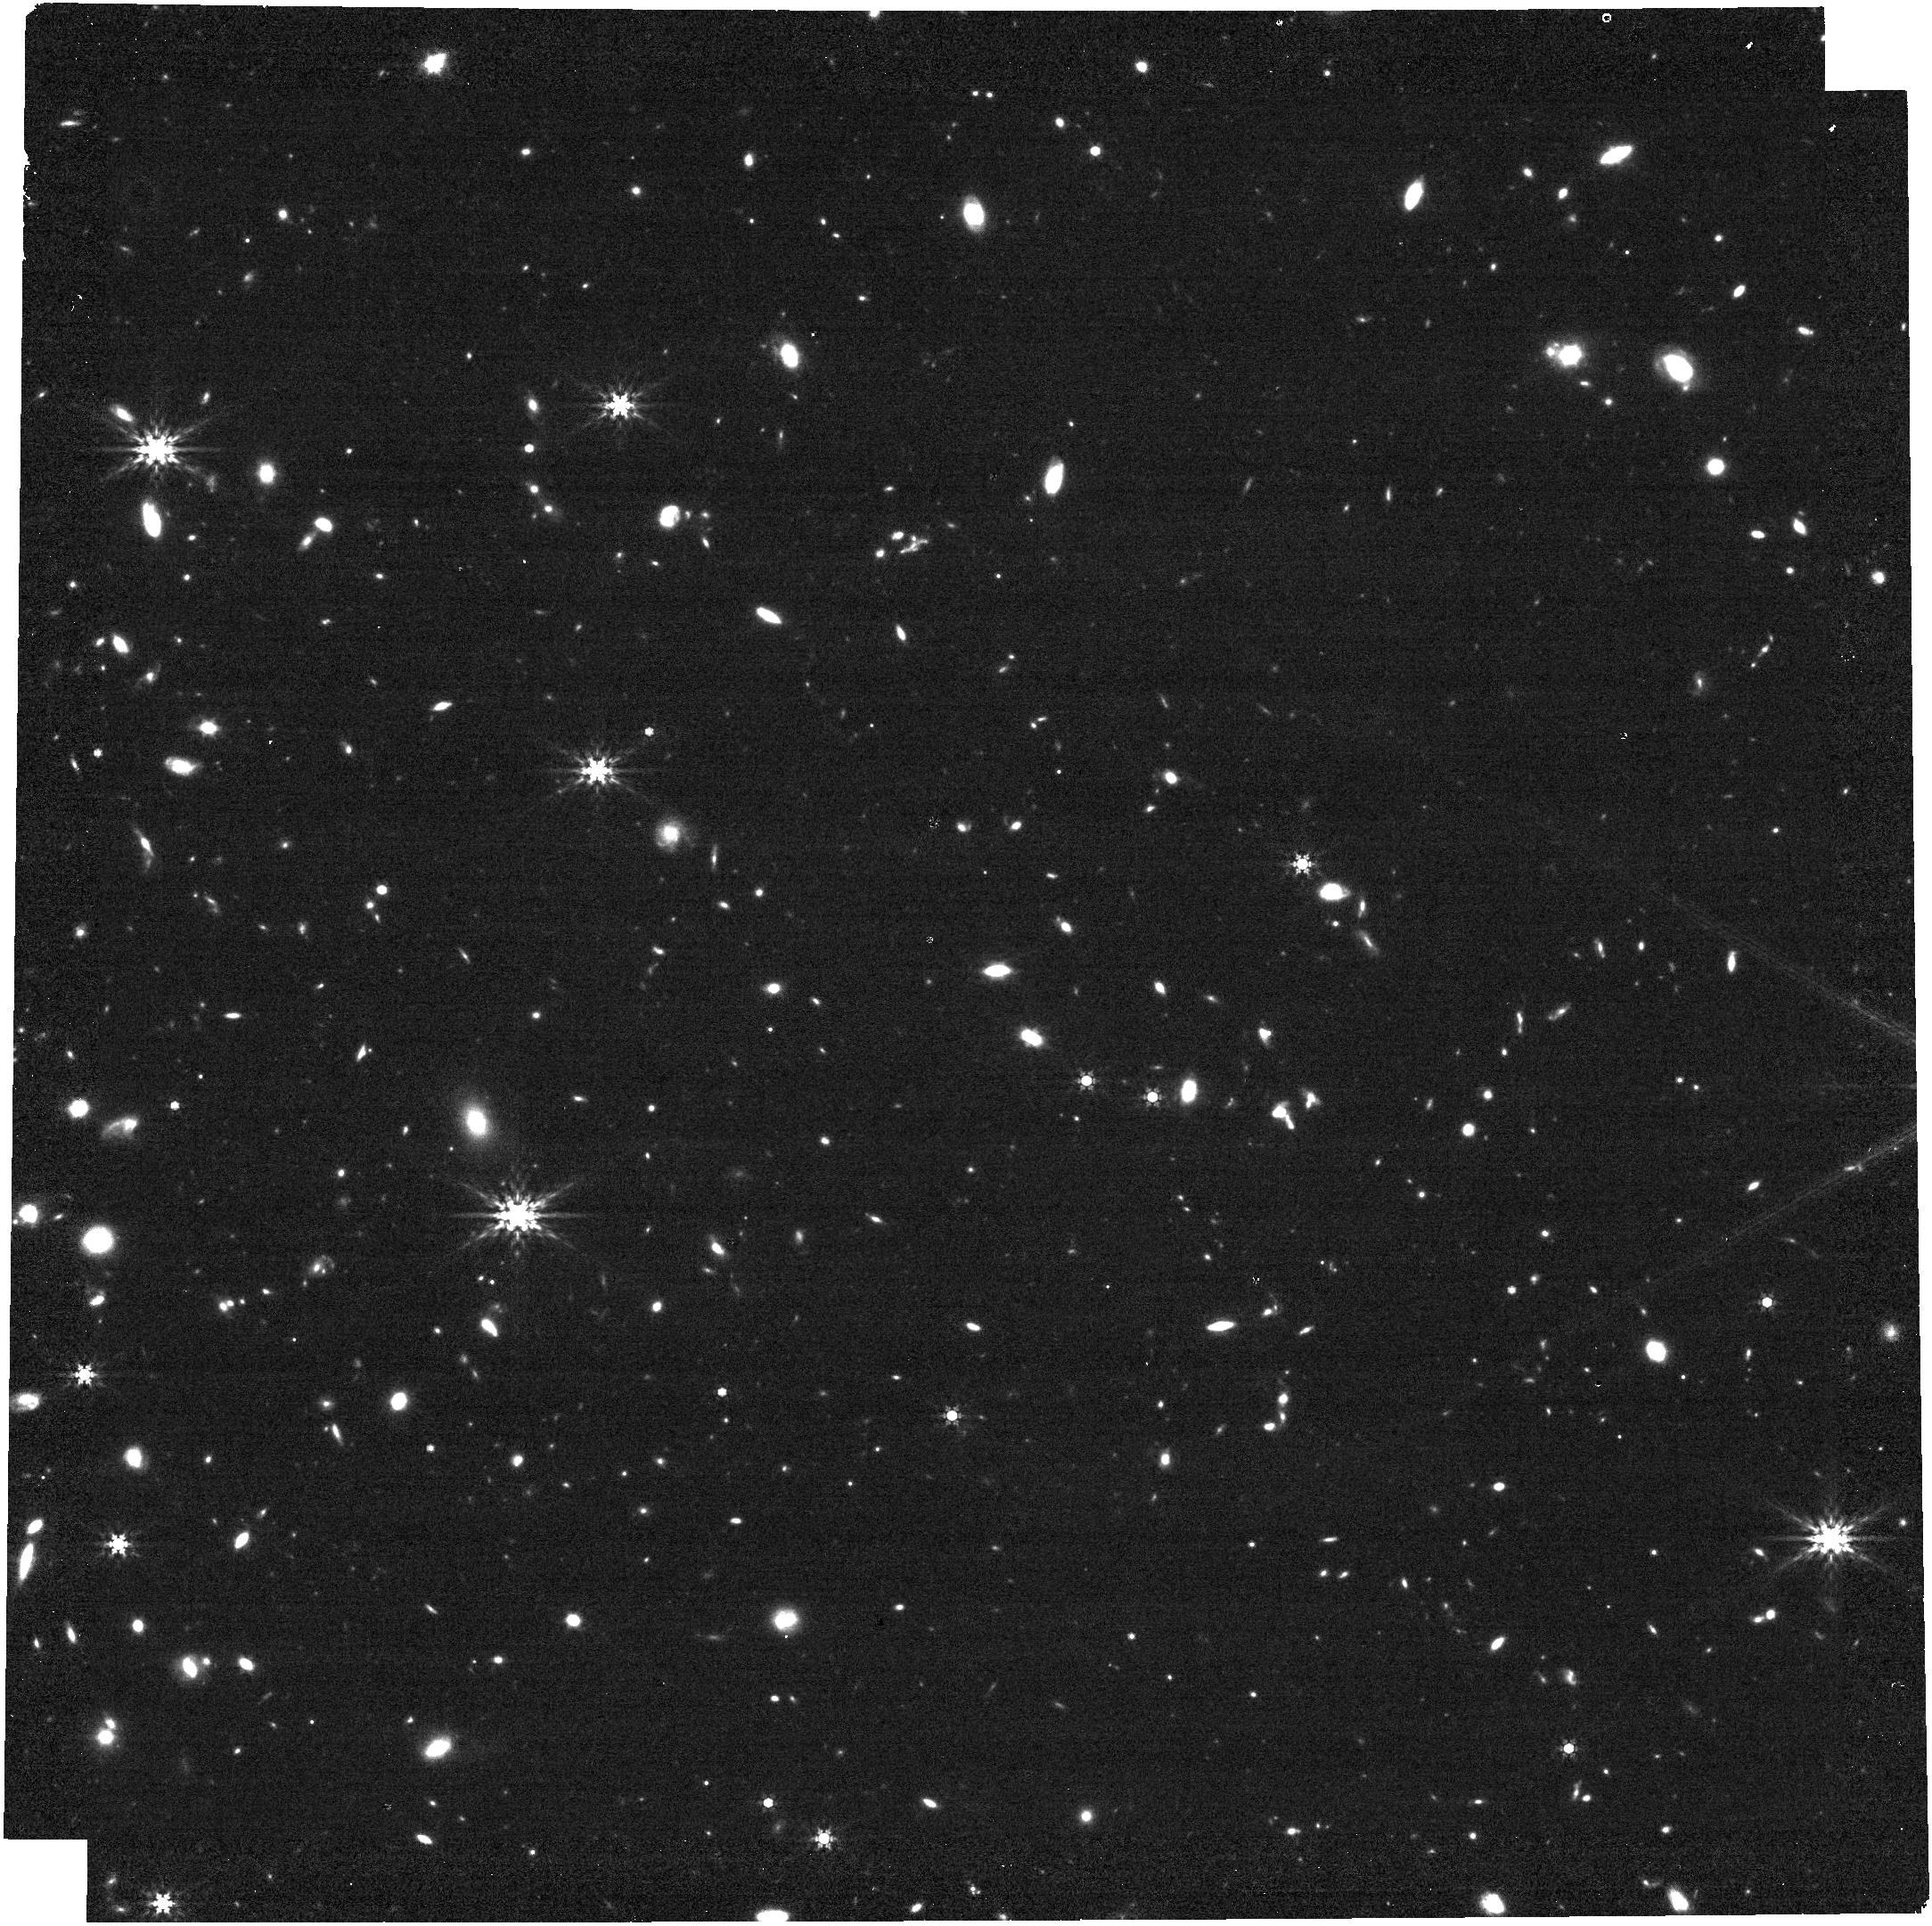
Target: WISE0855-0714. Instrument: NIRCAM. Filter: F444W. Exposure: 10 min. Observation ID: jw01230-o002_t001_nircam_clear-f444w

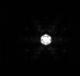
Target: UGPSJ072227.51-054031.2. Instrument: NIRISS. Filter: F480M. Exposure: 19 min. Observation ID: jw01230-o009_t002_niriss_clearp-f480m-sub80

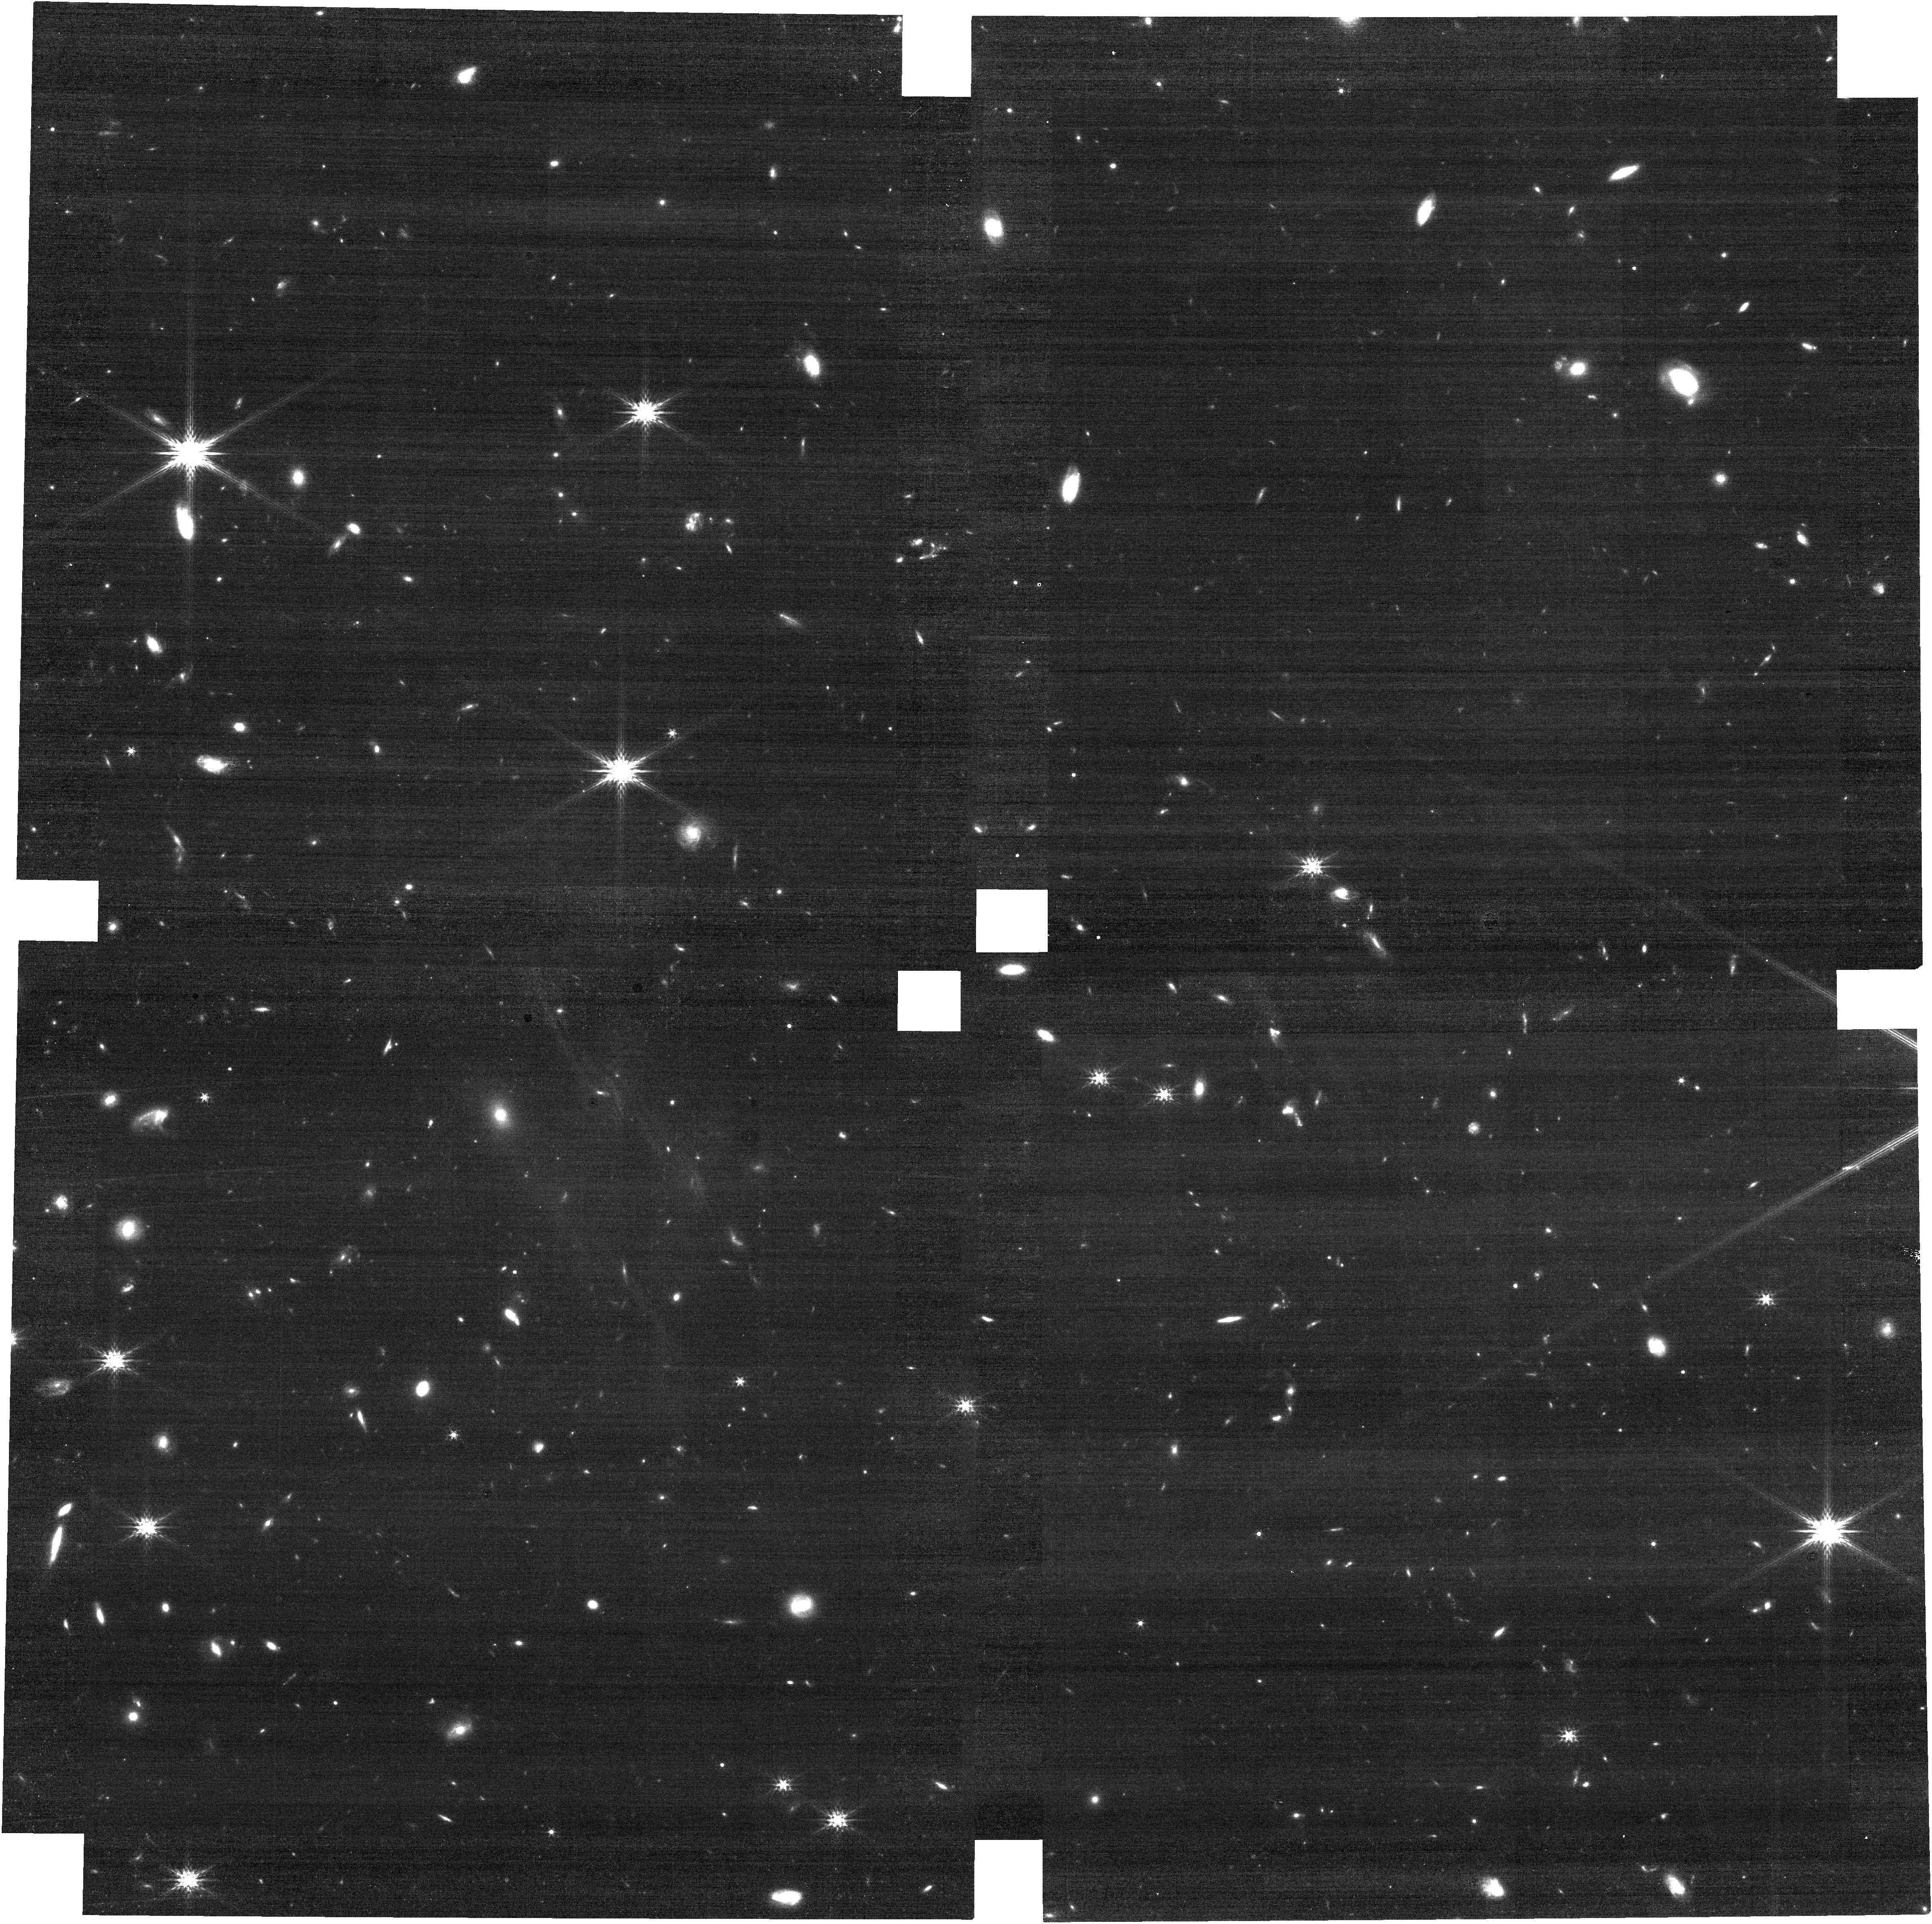
Target: WISE0855-0714. Instrument: NIRCAM. Filter: F200W. Exposure: 10 min. Observation ID: jw01230-o002_t001_nircam_clear-f200w

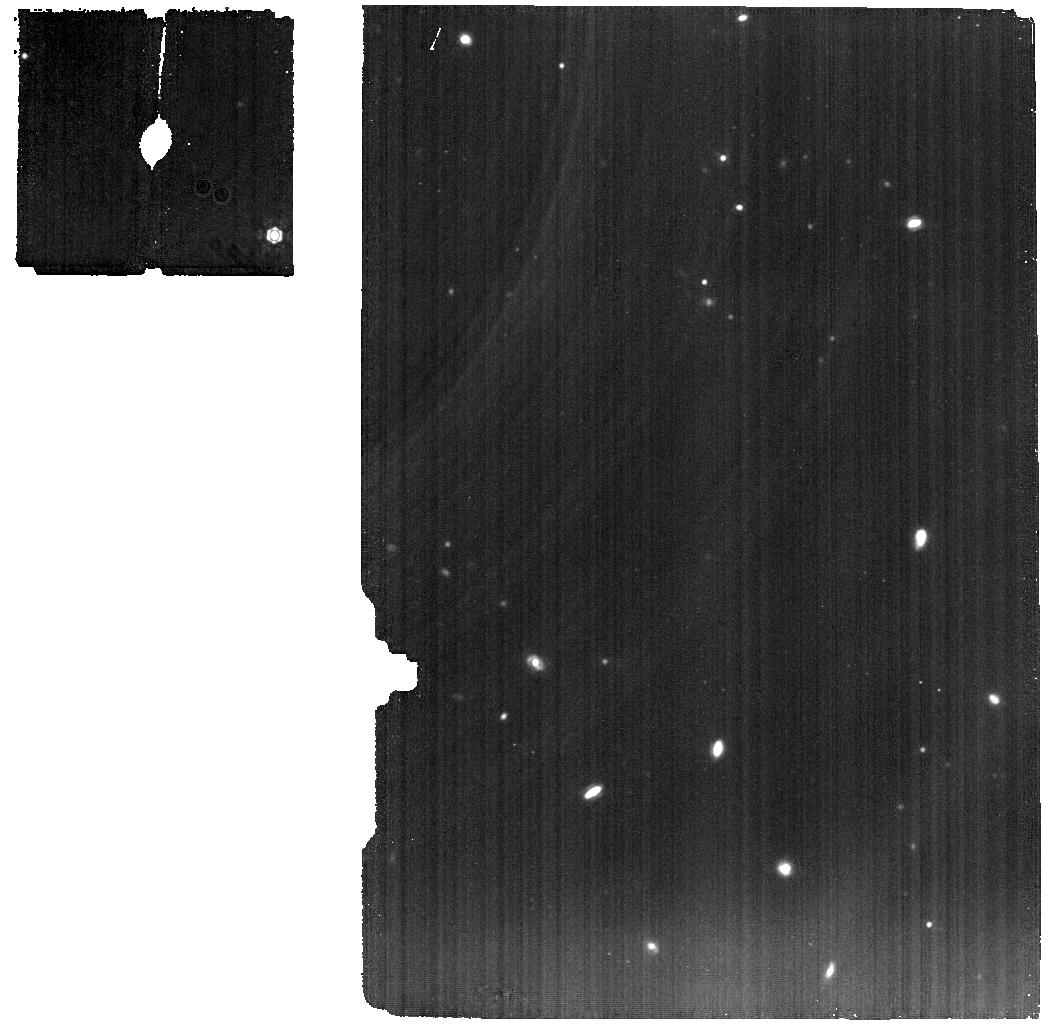
Target: WISE0855-0714. Instrument: MIRI. Filter: F1280W. Exposure: 50 min. Observation ID: jw01230-o005_t001_miri_f1280w

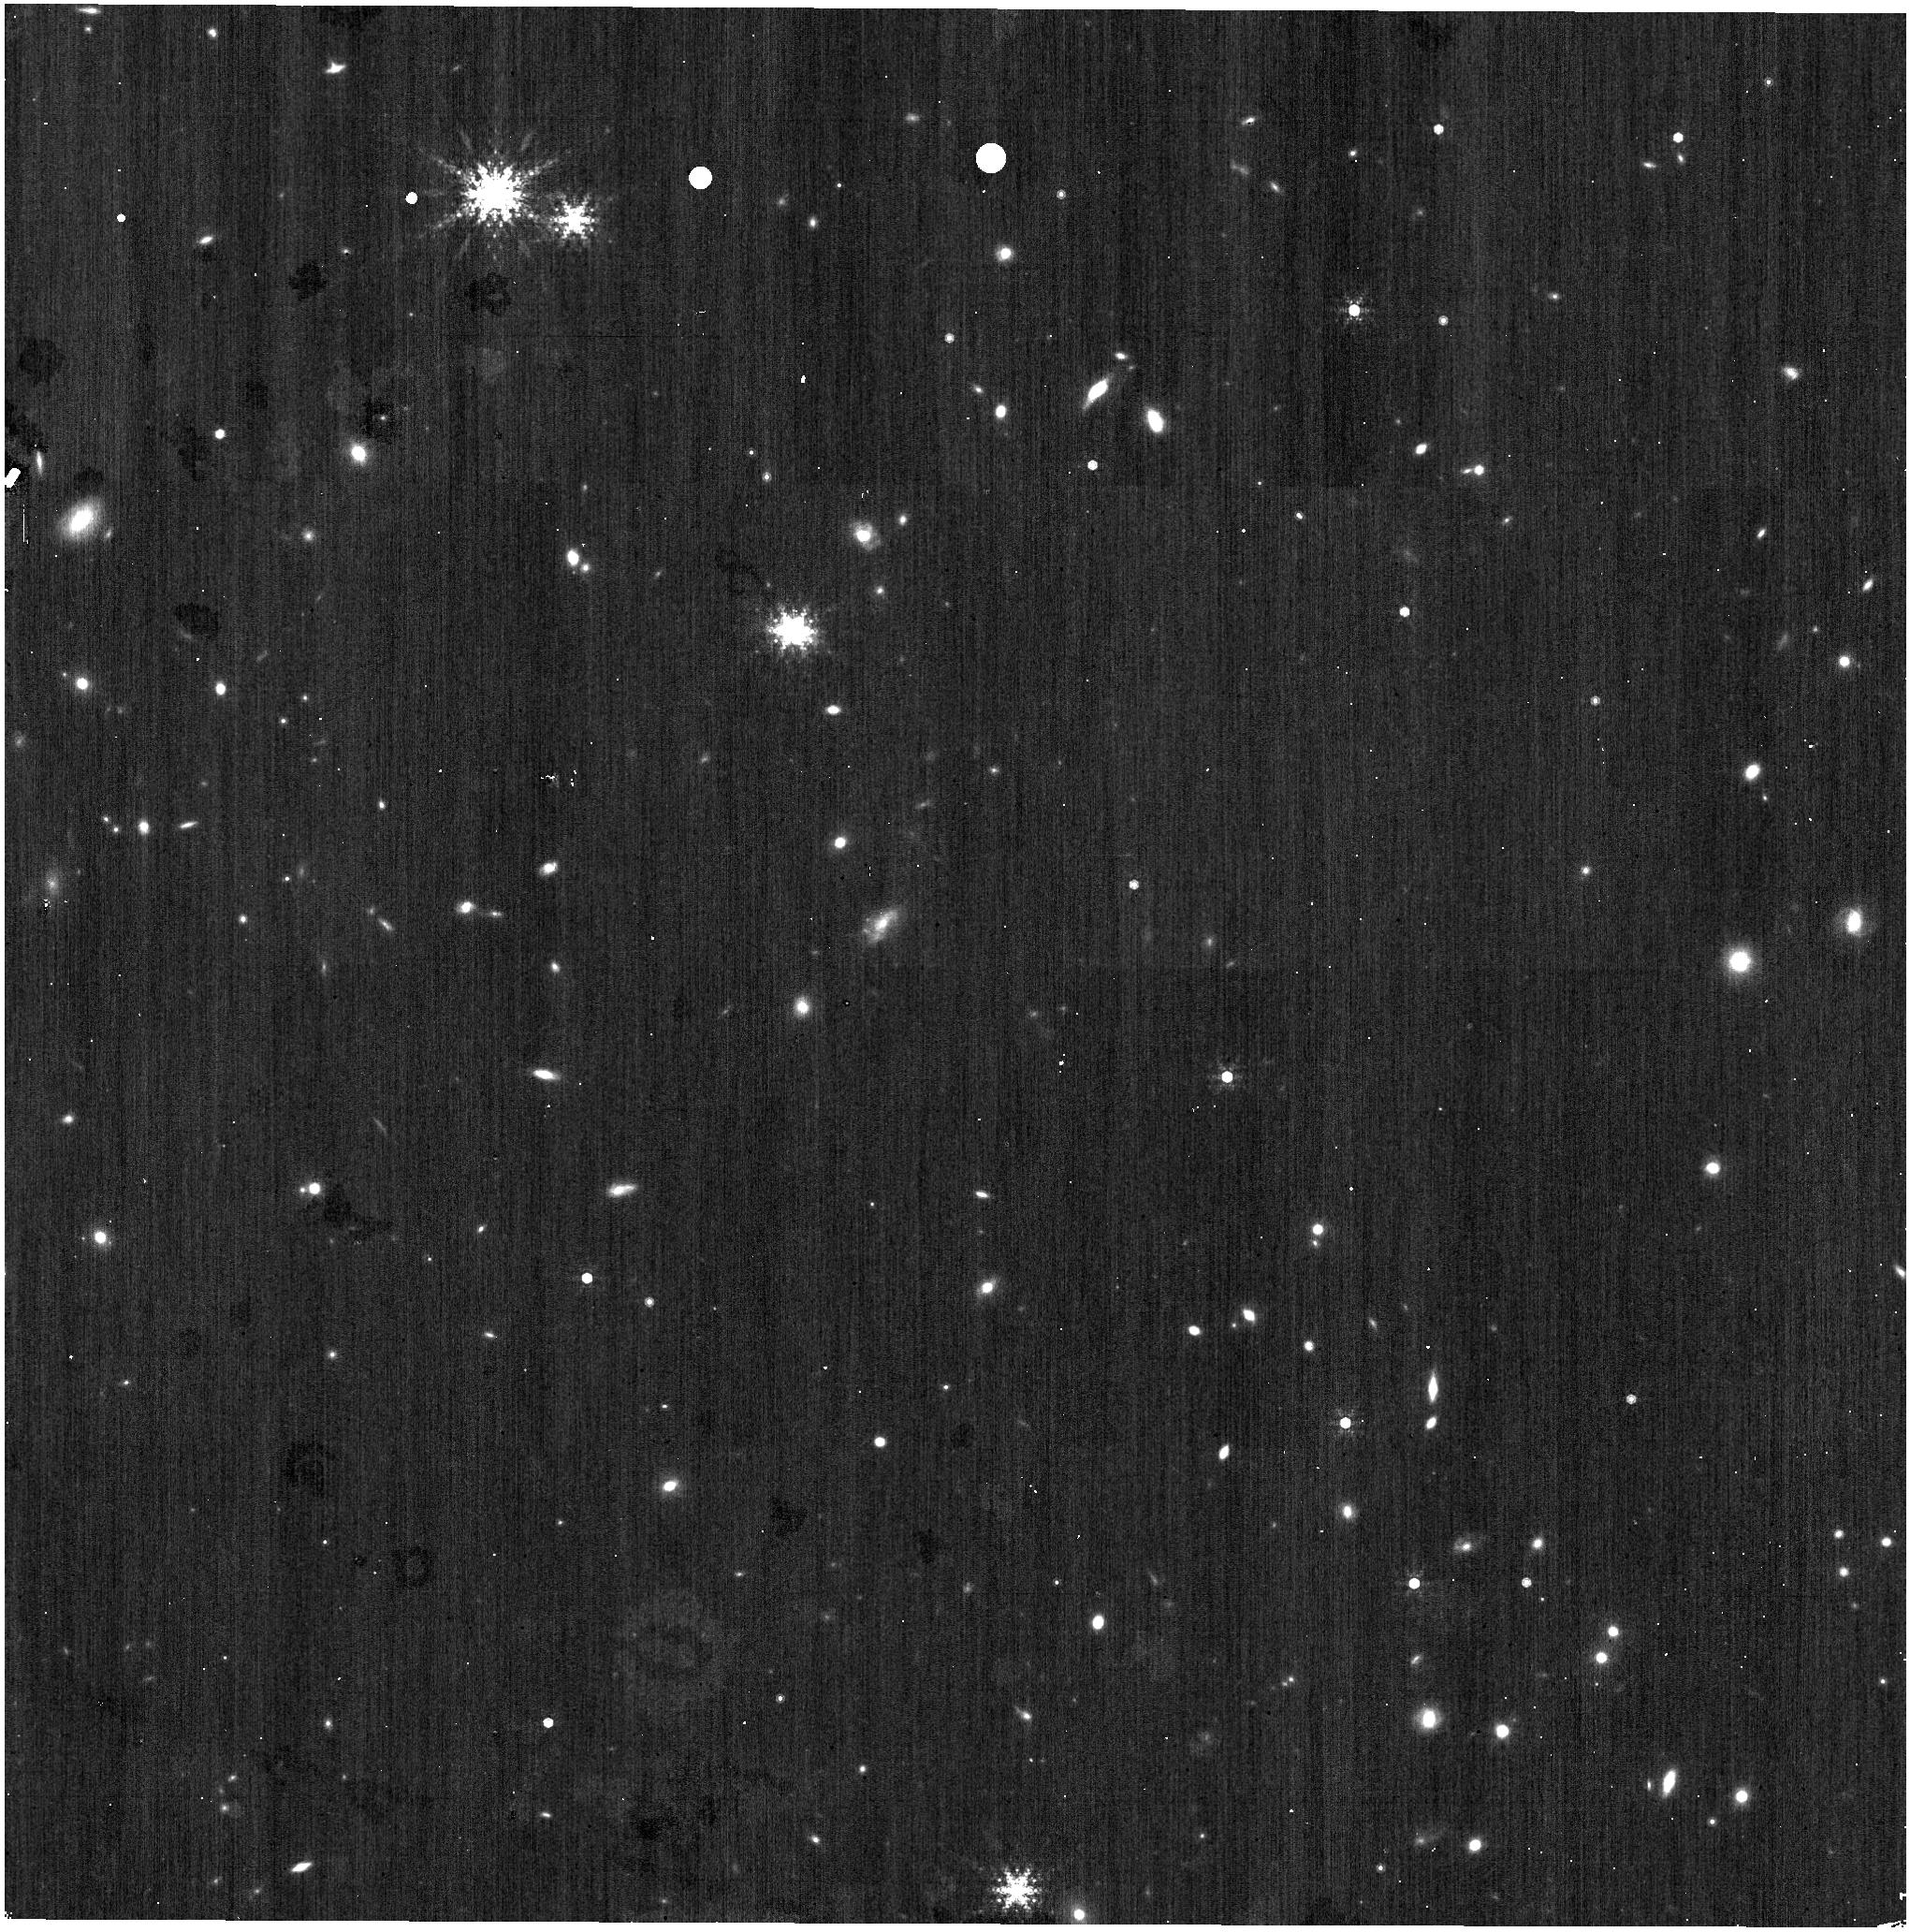
Target: WISE0855-0714. Instrument: NIRISS. Filter: F480M. Exposure: 37 min. Observation ID: jw01230-o008_t001_niriss_clearp-f480m

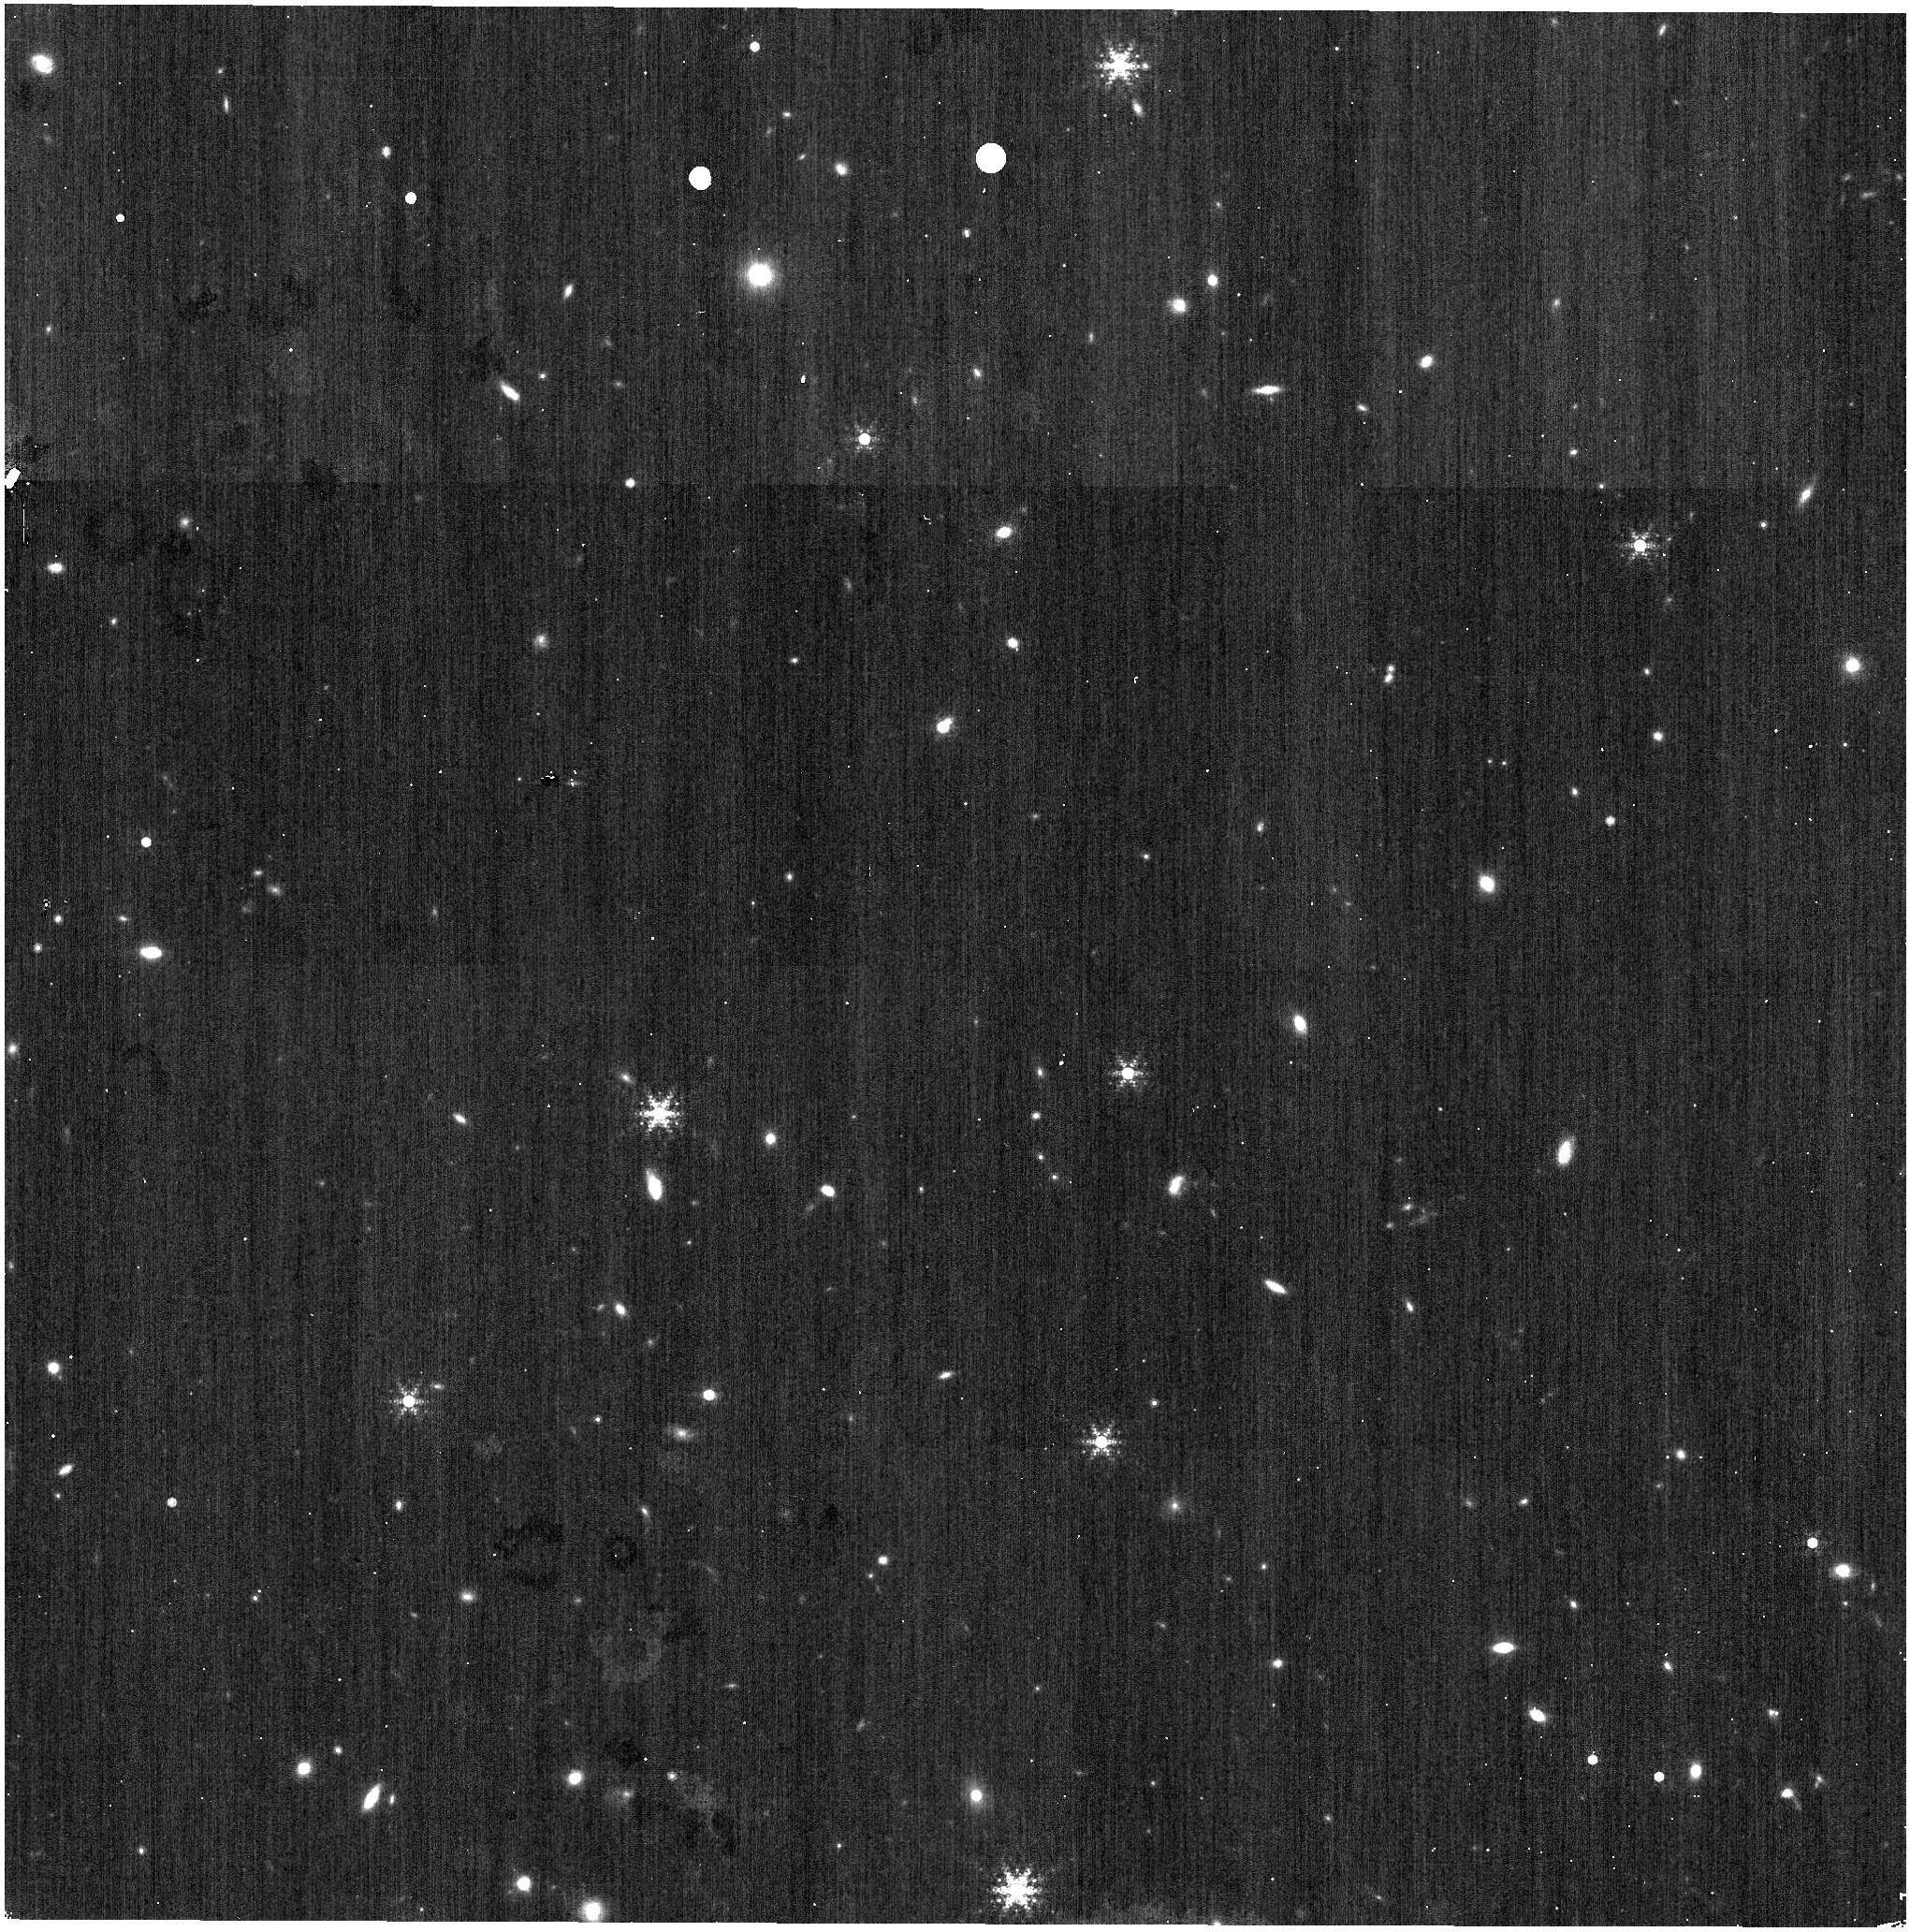
Target: WISE0855-0714. Instrument: NIRISS. Filter: F480M. Exposure: 37 min. Observation ID: jw01230-o004_t001_niriss_clearp-f480m

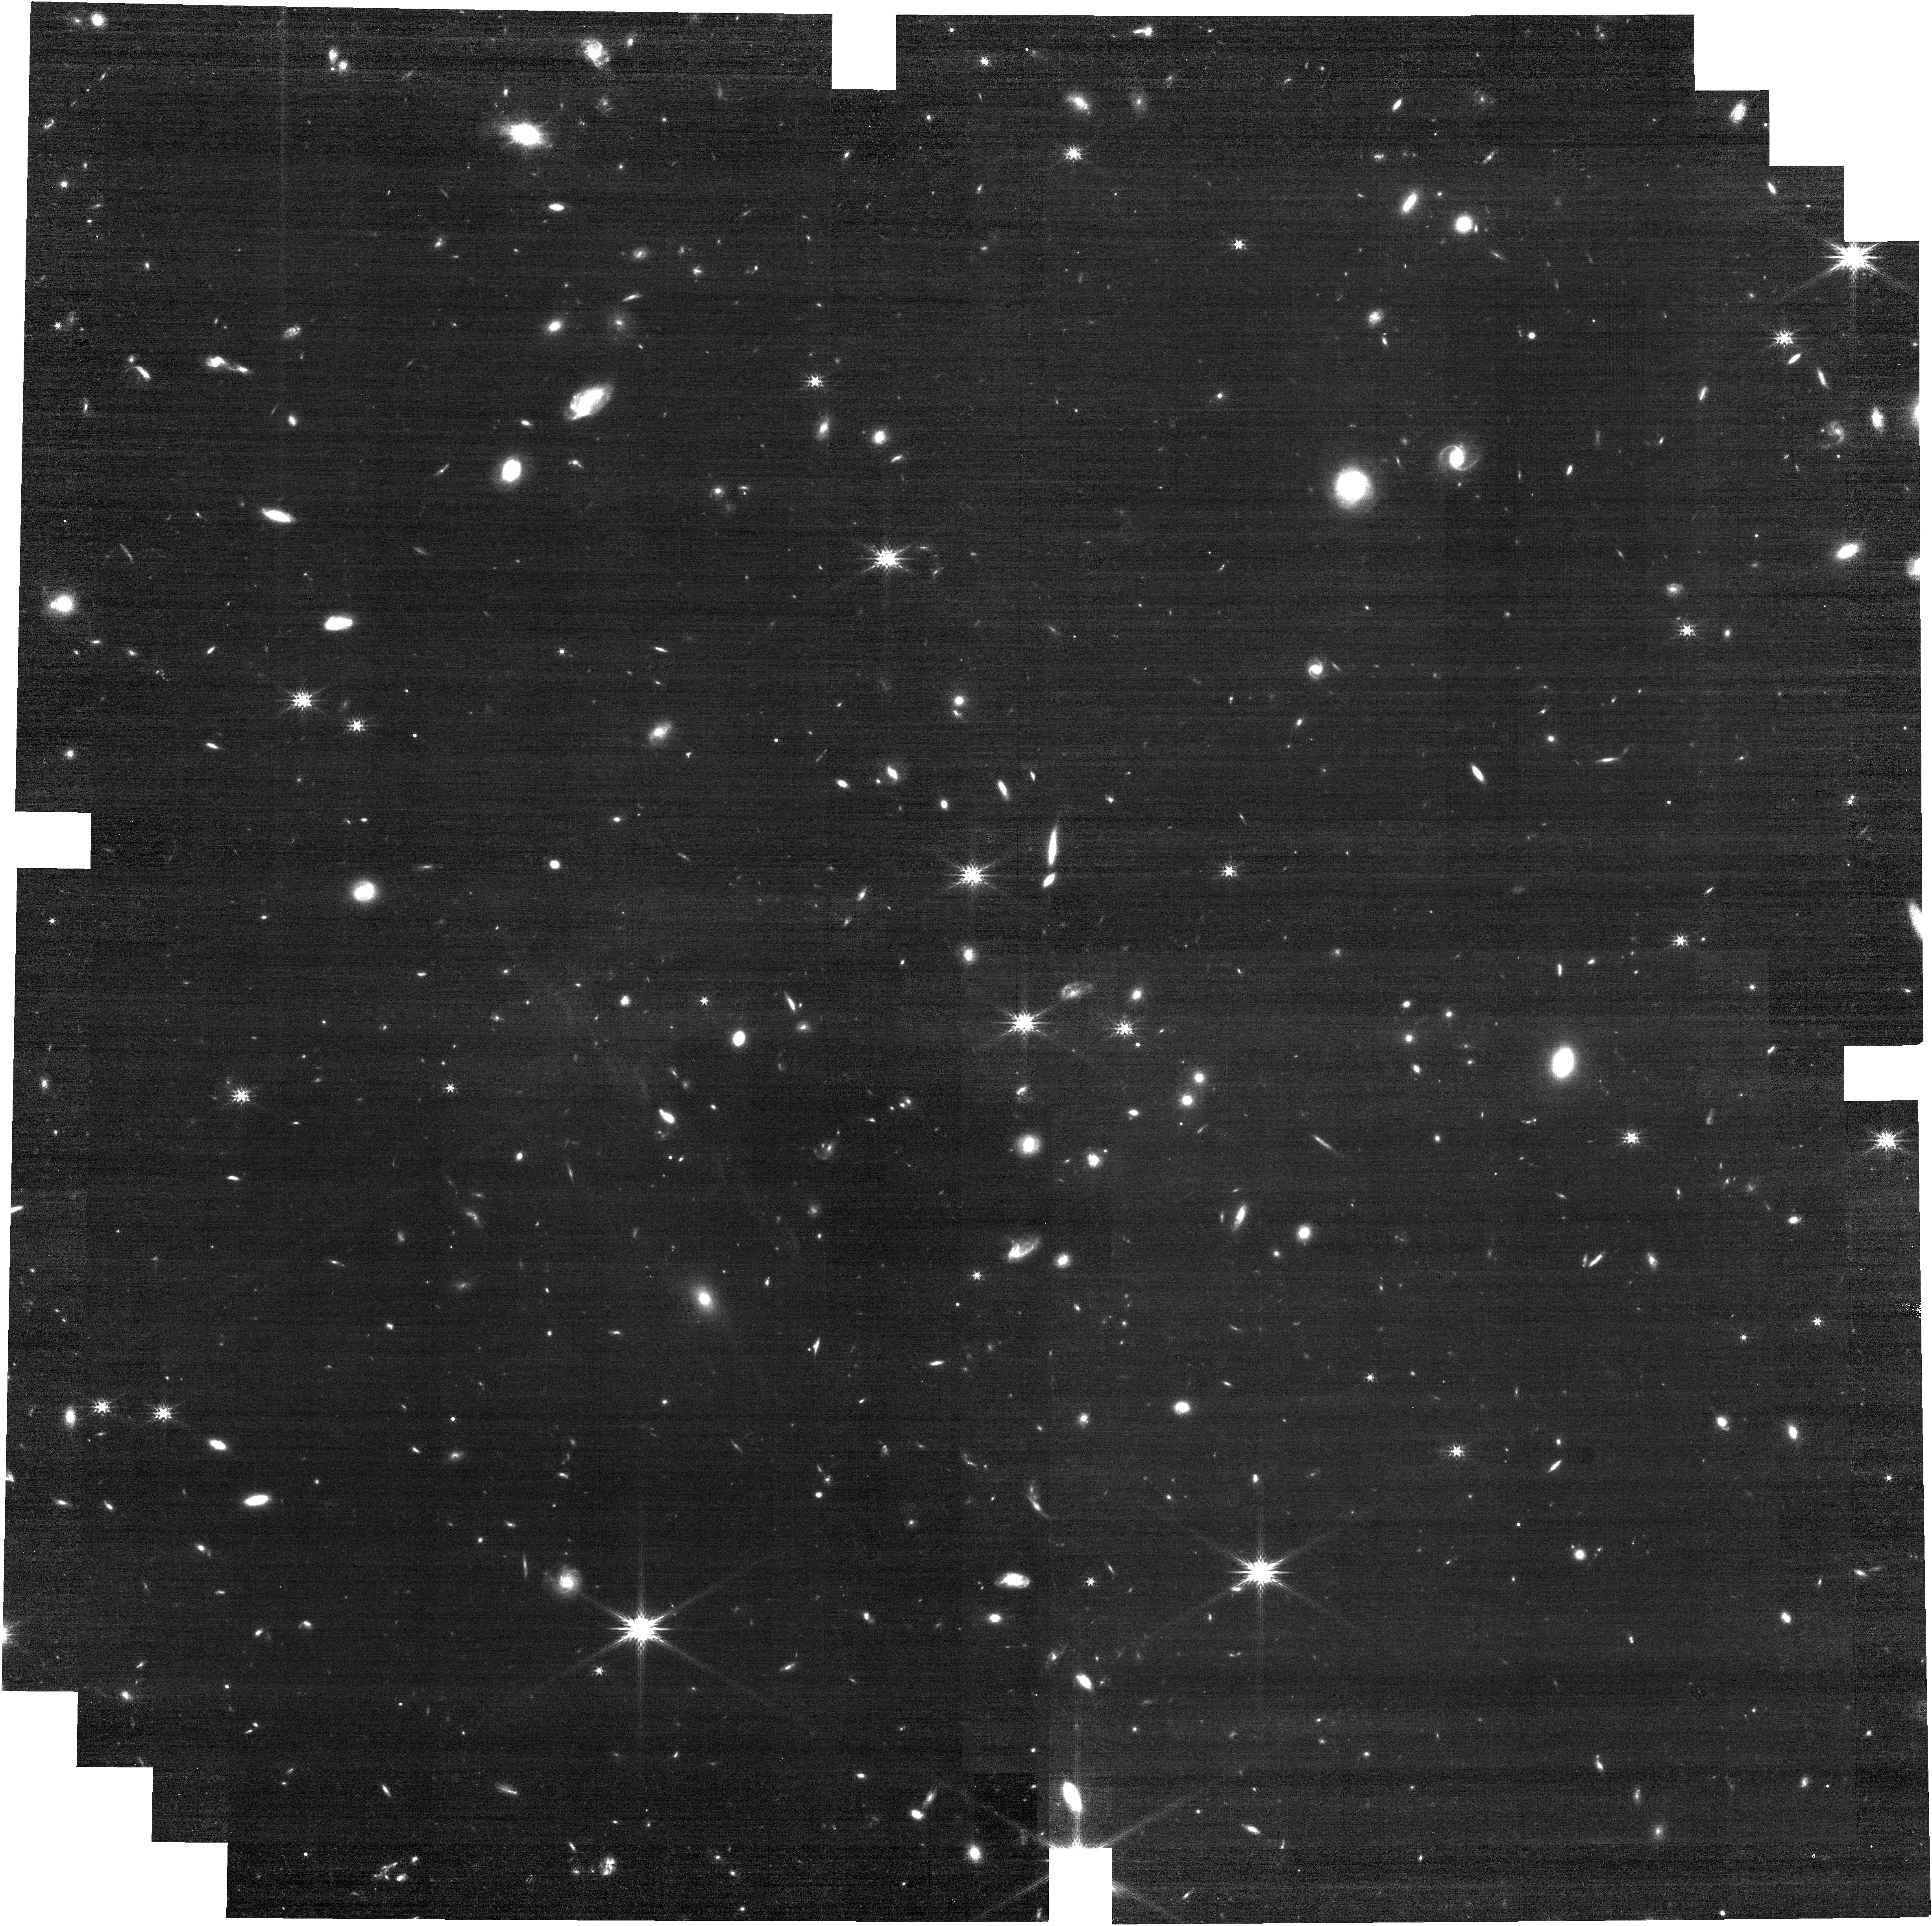
Target: WISE0855-0714. Instrument: NIRCAM. Filter: F200W. Exposure: 21 min. Observation ID: jw01230-o003_t001_nircam_clear-f200w

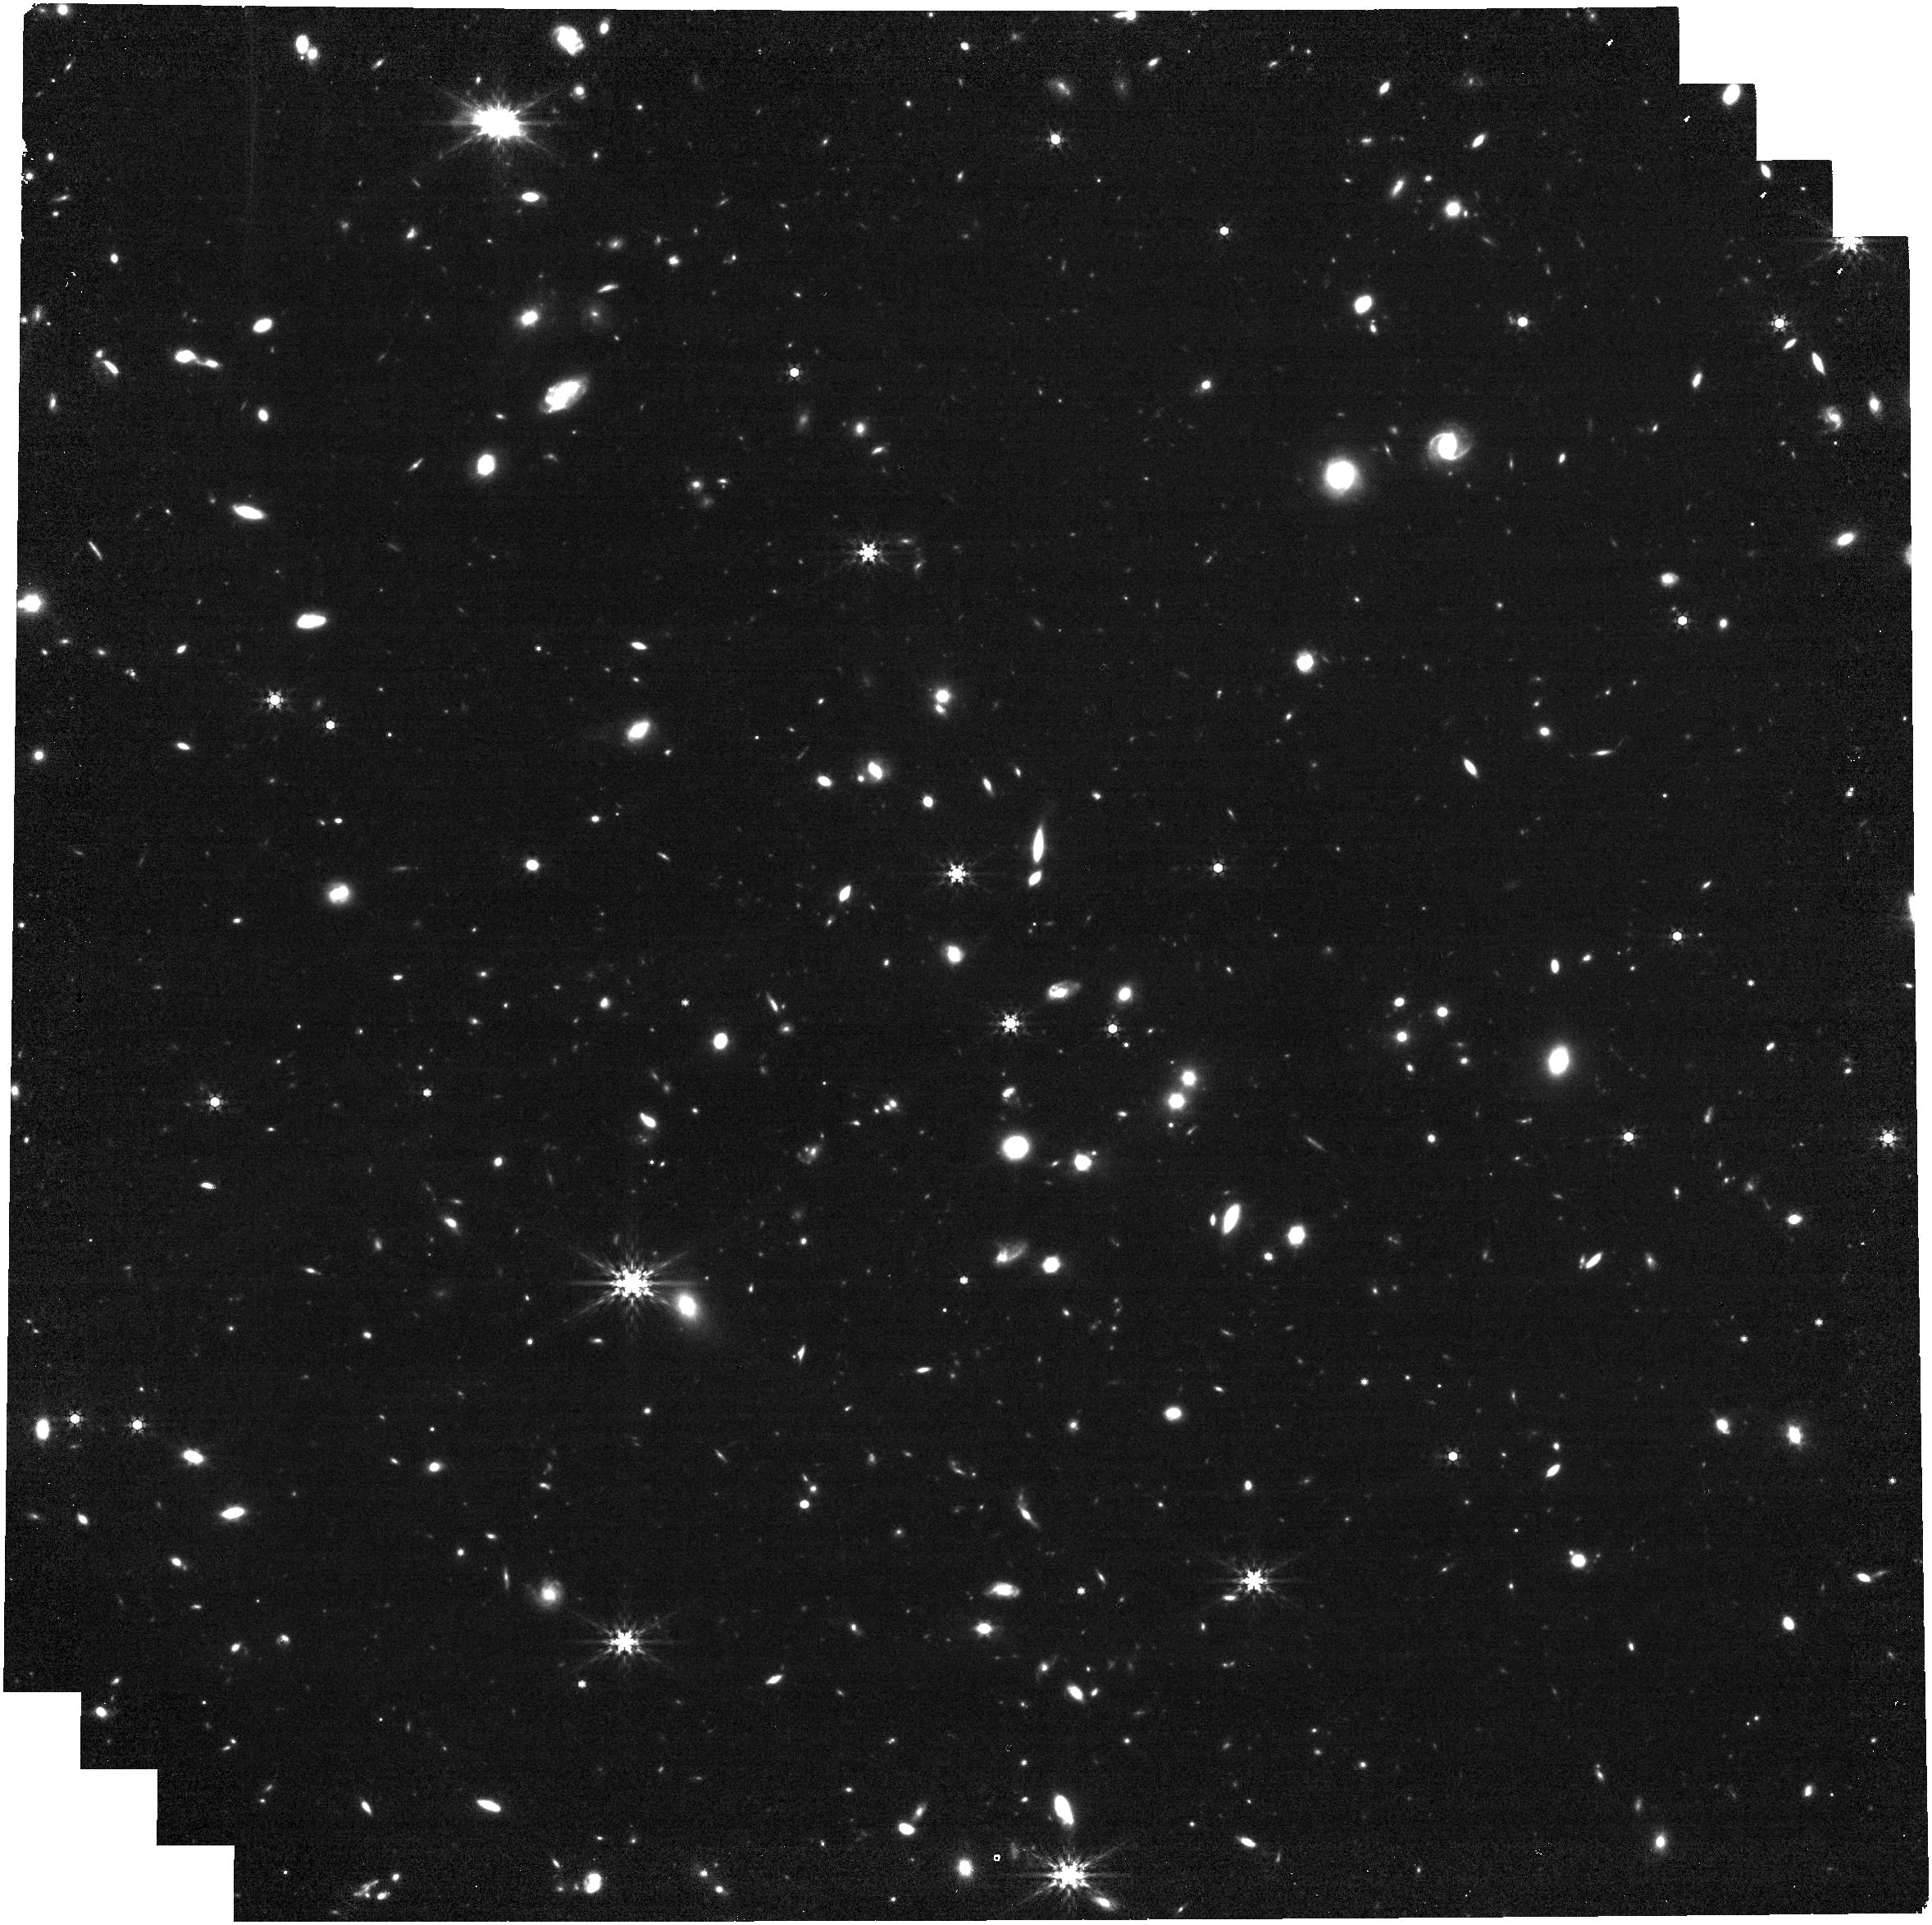
Target: WISE0855-0714. Instrument: NIRCAM. Filter: F444W. Exposure: 21 min. Observation ID: jw01230-o003_t001_nircam_clear-f444w

The Physics of Brown Dwarfs - Part #3 (PI: Alves de Oliveira, Catarina)

Brown dwarfs represent a sizeable fraction of the stellar content of the Galaxy and their masses populate the transition between the stellar and planetary mass regime. There is not an accepted explanation on how they form, making them a key element in understanding the origin of stellar masses and their distribution. As brown dwarfs evolve and cool down, their atmospheres resemble those of gas giant extrasolar planets, providing easier targets to observe and investigate the physical and chemical processes in low-temperature atmospheres. The new observational frontier is therefore the discovery and spectral characterization of the coldest and least massive brown dwarfs to test formation theories and advance the physics of cool atmospheres. This is the main driver behind the NIRSpec part of this proposal, where we will perform low and medium resolution slit spectroscopy of WISE 0855−0714, the coldest known brown dwarf (250 K), which is also the Sun’s 4th closest neighbour, to test model atmospheres at very low temperatures. Additionally, the NIRCam, NIRISS, and MIRI GTO teams will also observe WISE 0855-0714 (please refer to their GTO program description for a science justification). NIRSpec proposal ID: R65.00